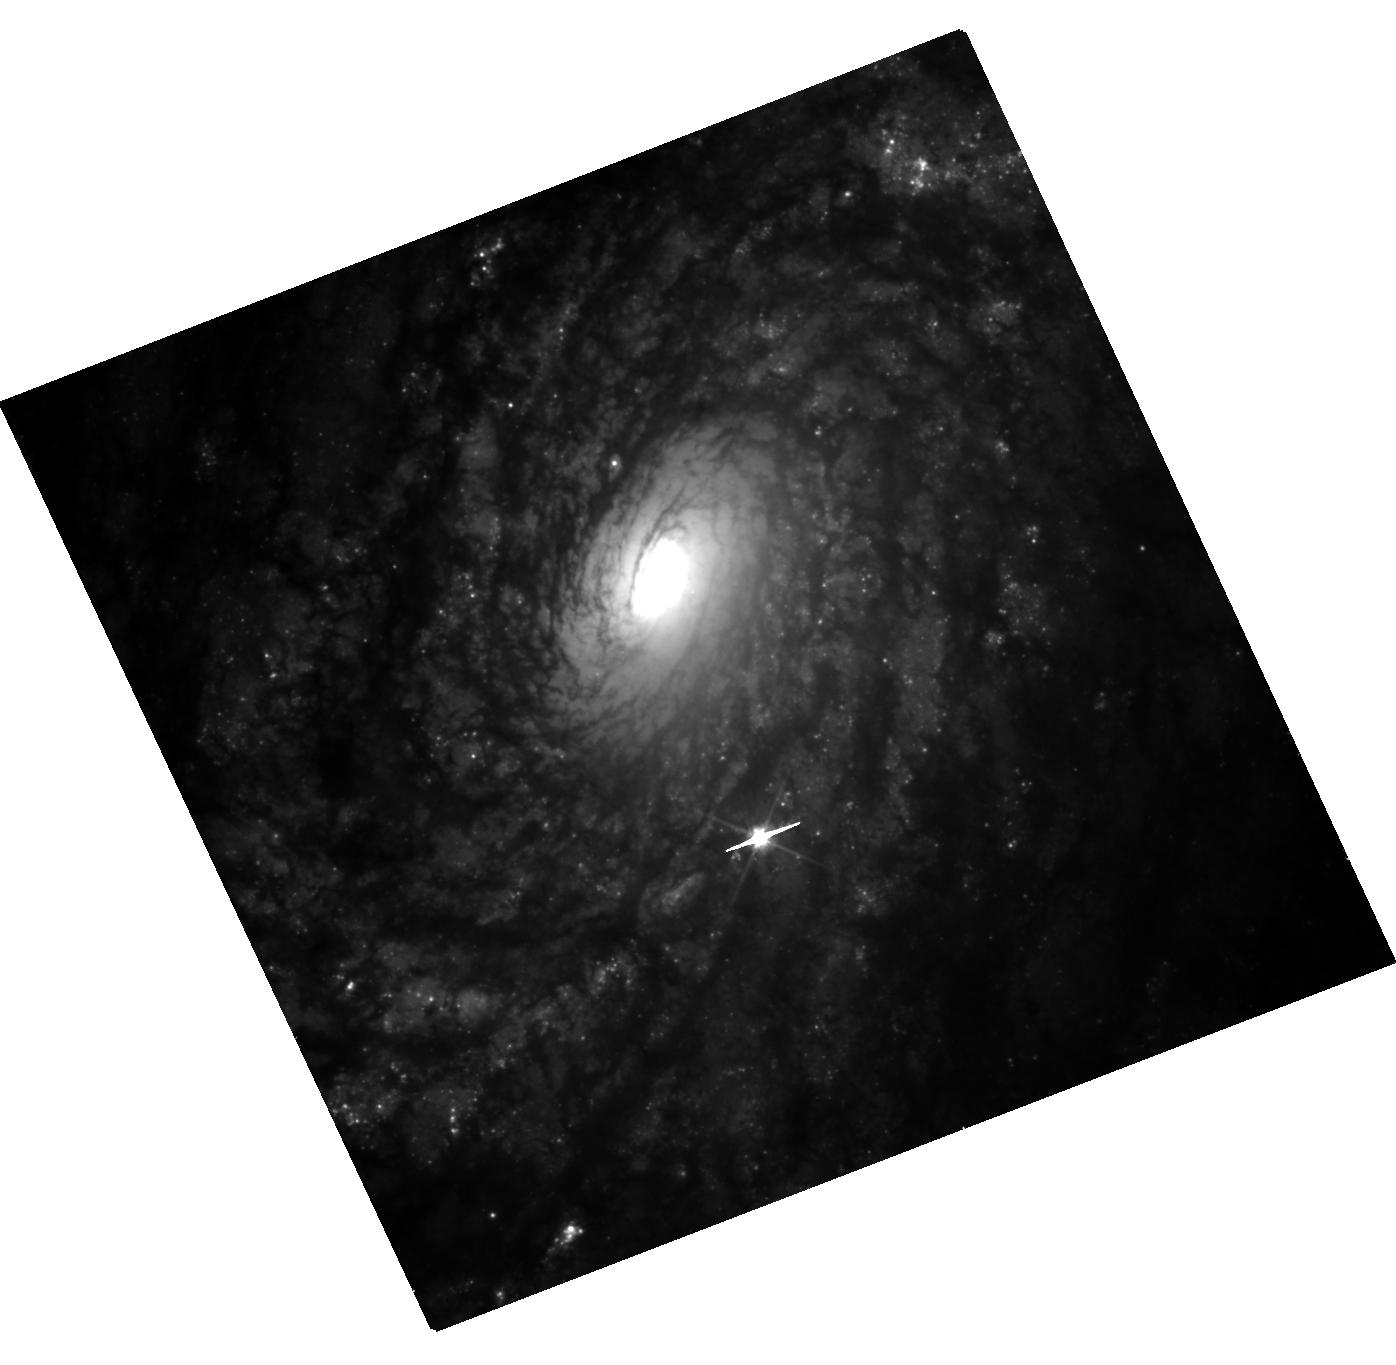
Target: SN2021J
Instrument: WFC3/UVIS
Filter: F555W
Exposure: 41 min
Observation ID: hst_17846_01_wfc3_uvis_f555w_ifgg01

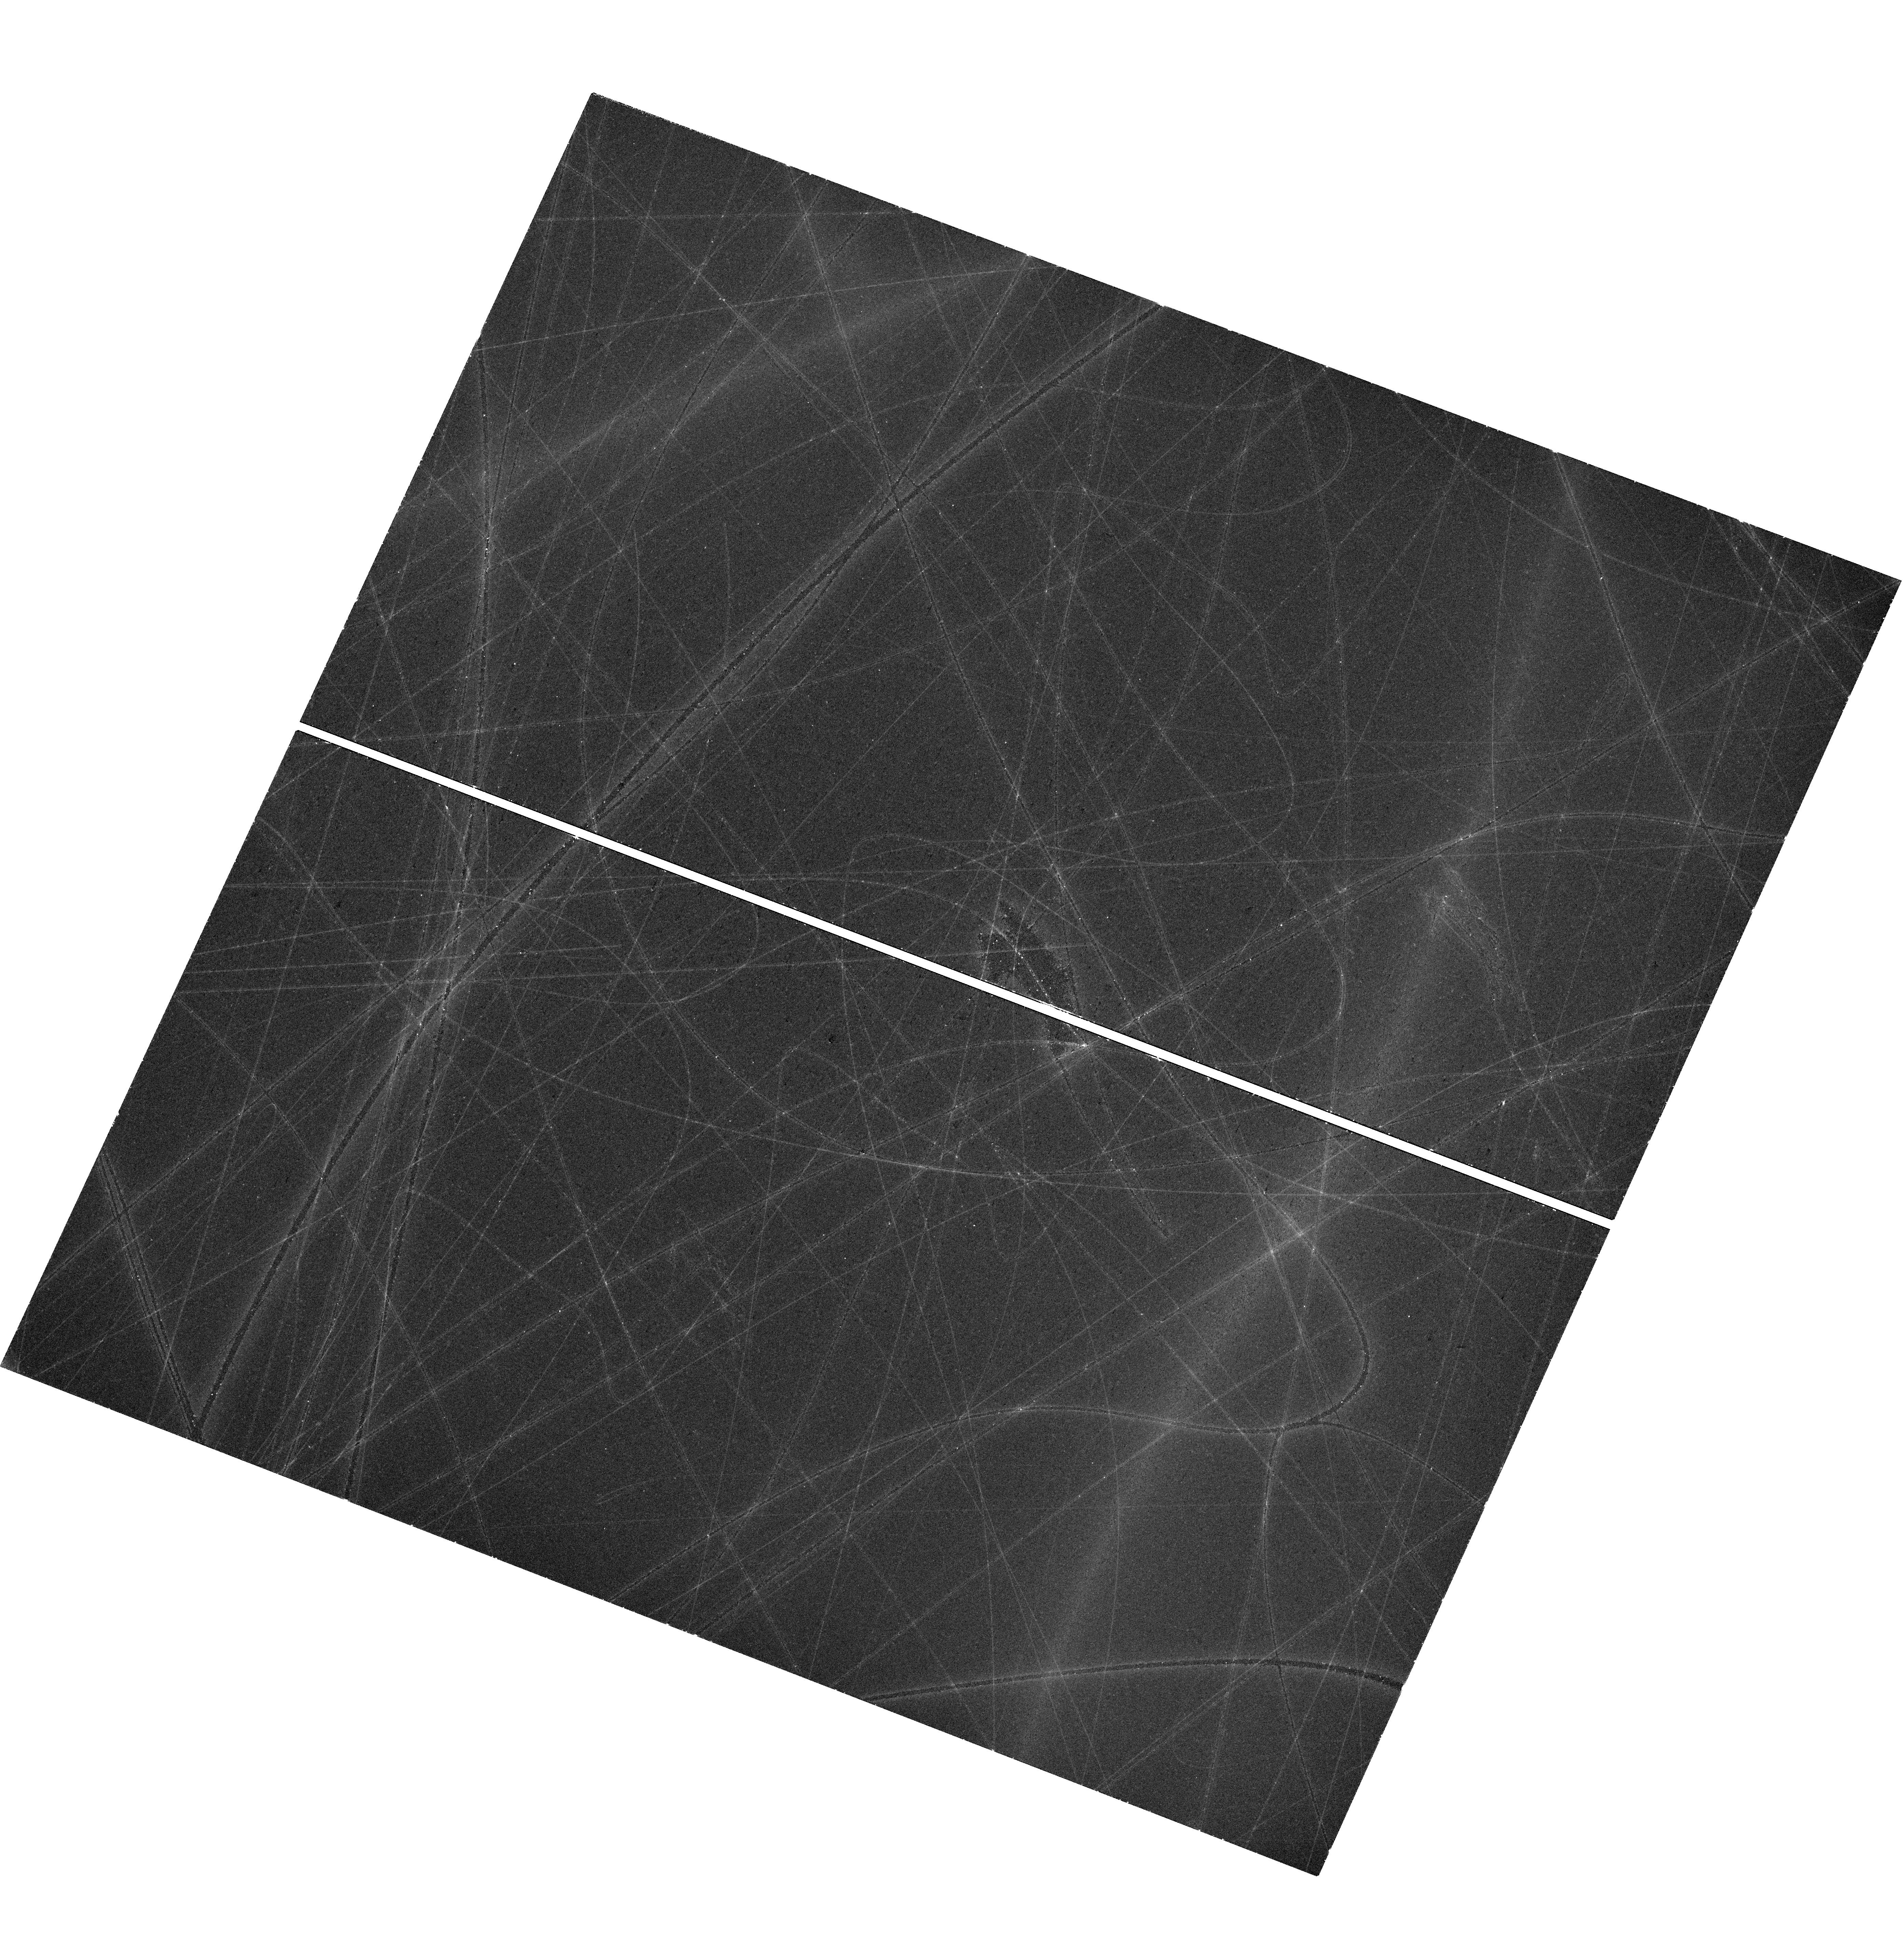
Target: SN2021HPR
Instrument: WFC3/UVIS
Filter: F555W
Exposure: 42 min
Observation ID: hst_17846_03_wfc3_uvis_f555w_ifgg03

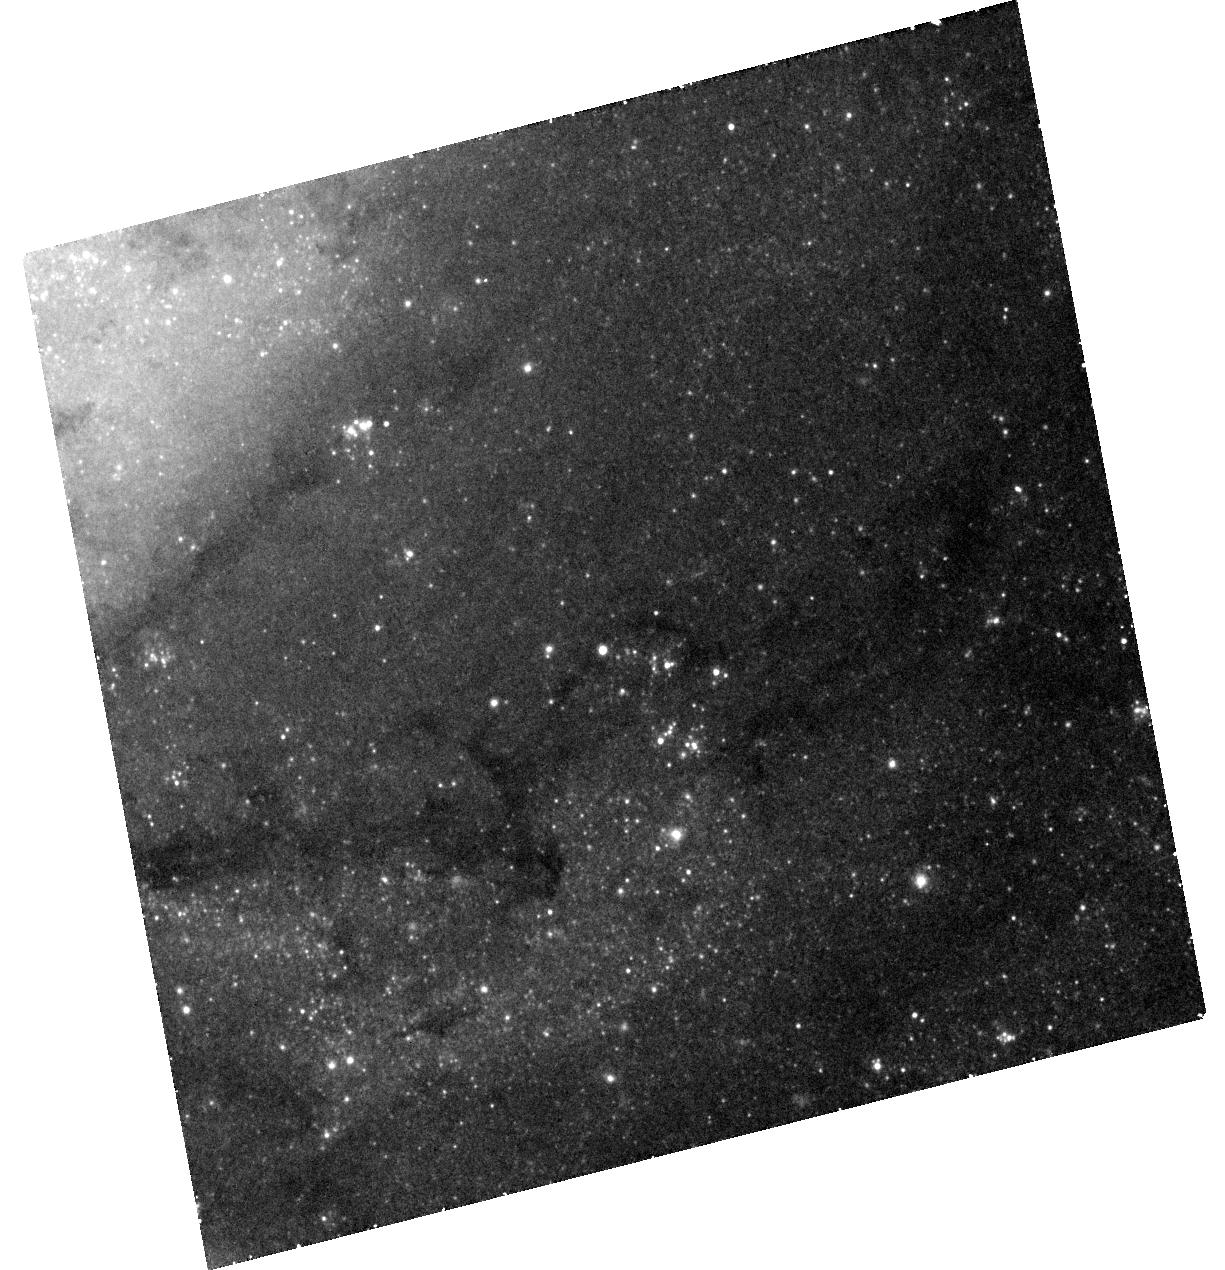
Target: SN2021AEFX
Instrument: WFC3/UVIS
Filter: F555W
Exposure: 42 min
Observation ID: hst_17846_10_wfc3_uvis_f555w_ifgg10

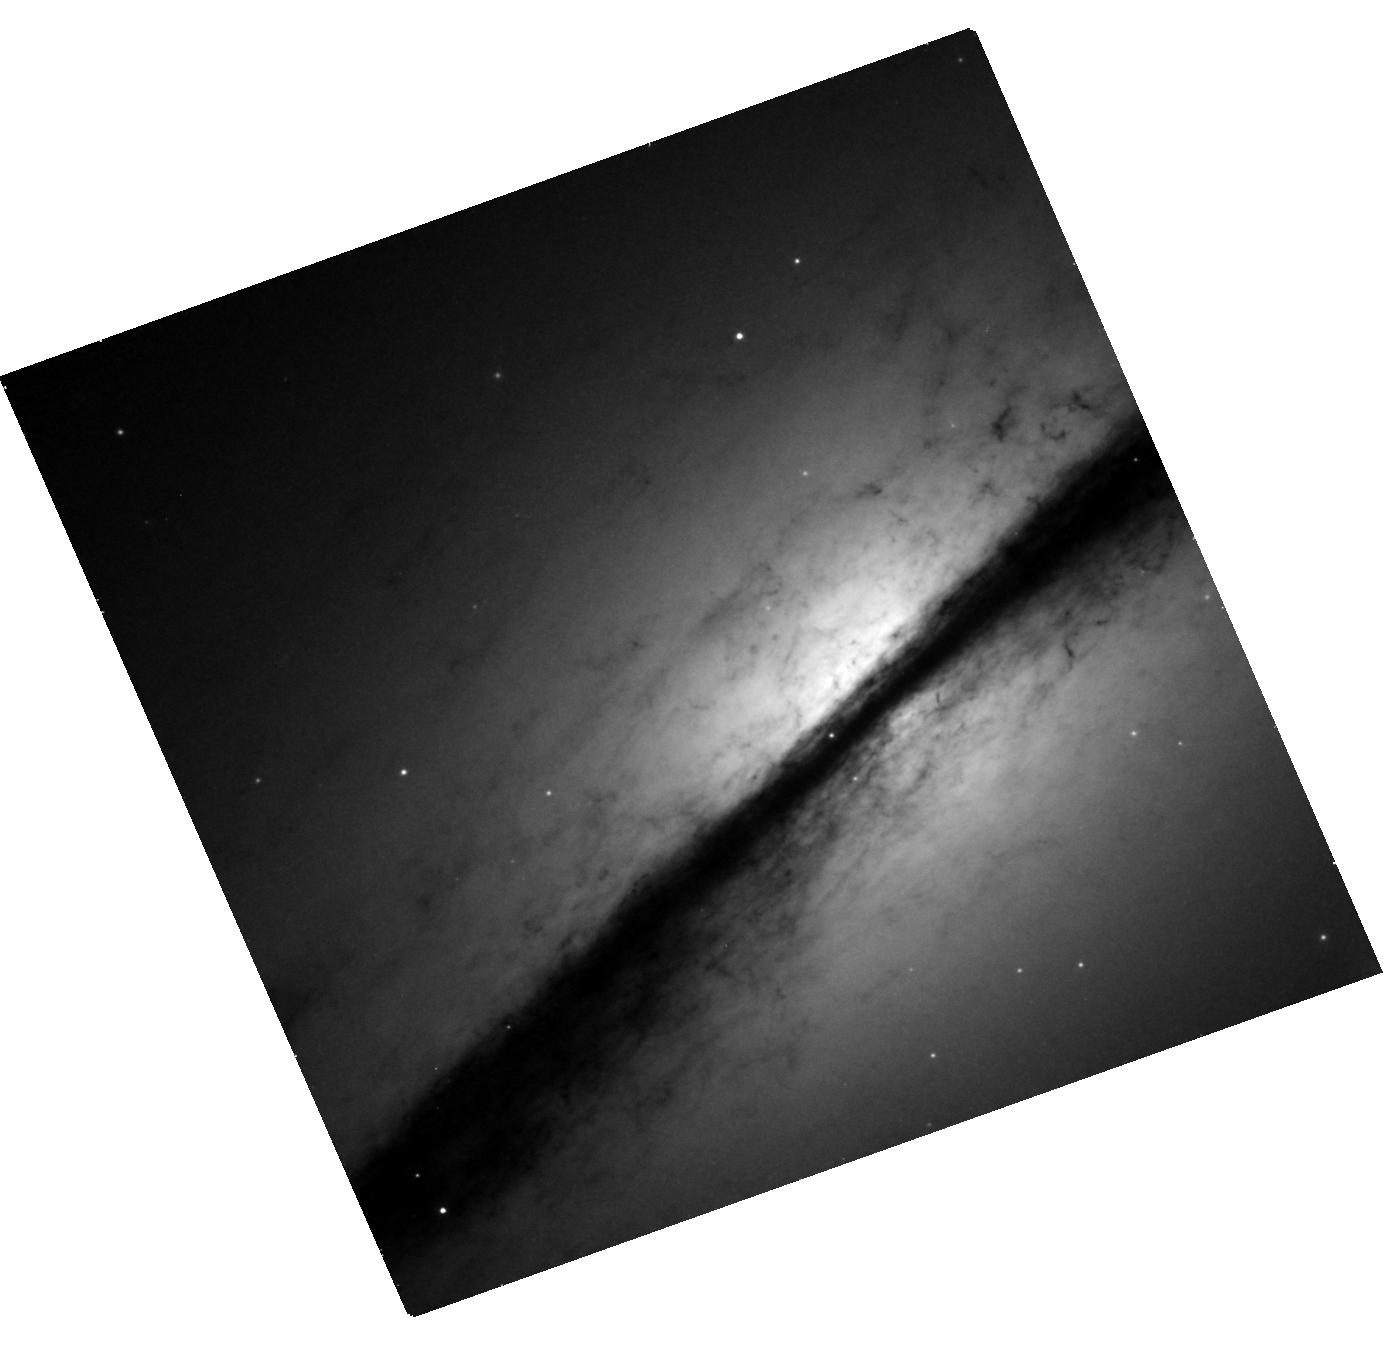
Target: SN2021RHU
Instrument: WFC3/UVIS
Filter: F555W
Exposure: 41 min
Observation ID: hst_17846_05_wfc3_uvis_f555w_ifgg05

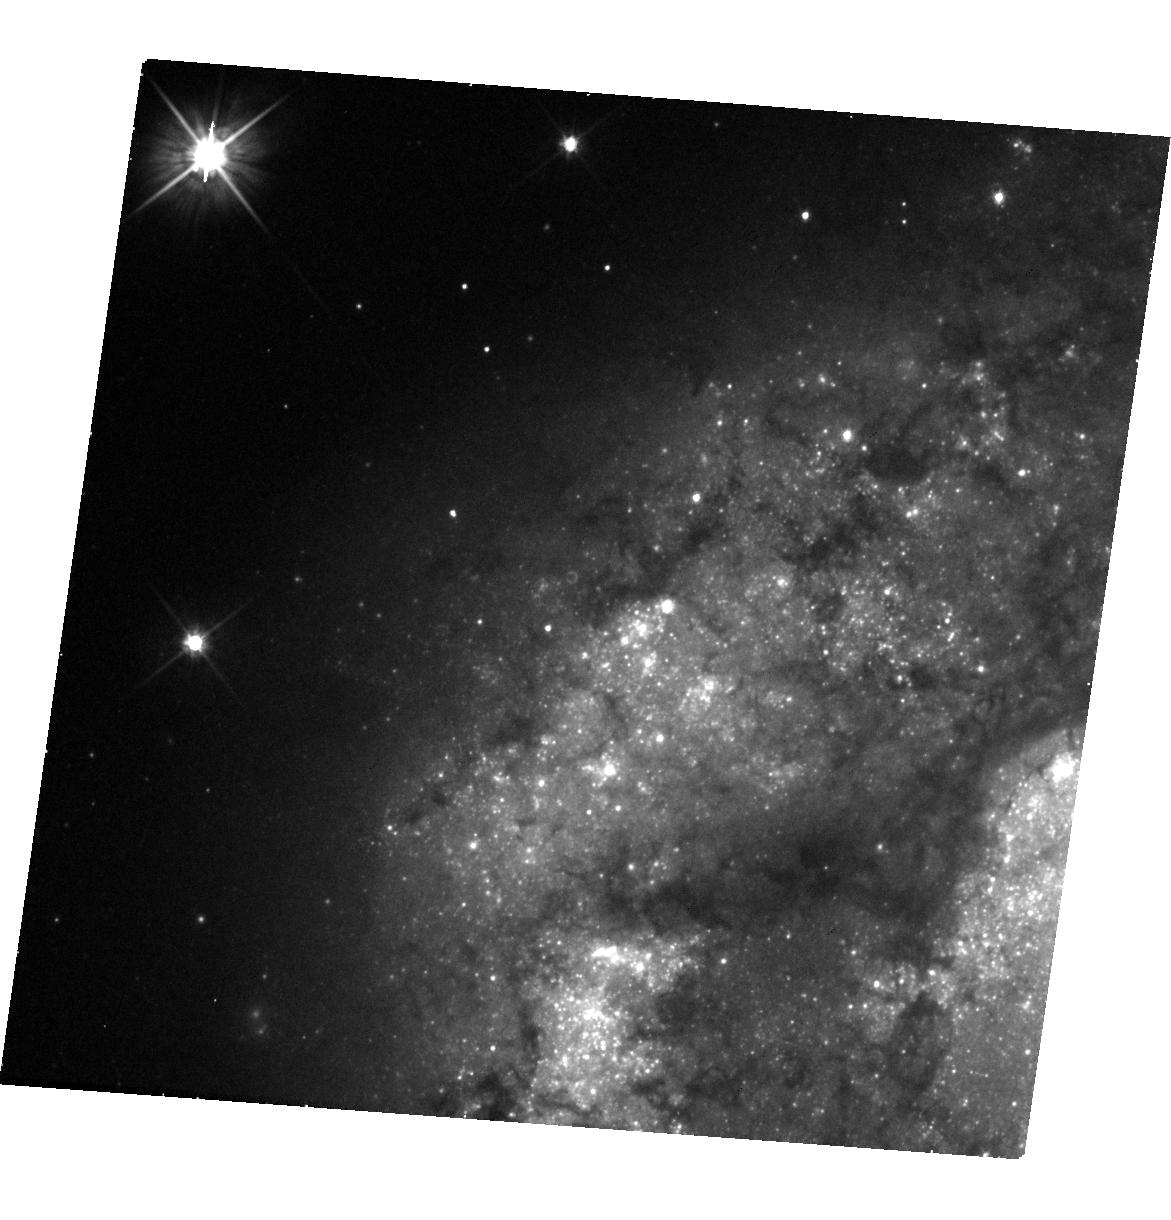
Target: SN2021TKM
Instrument: WFC3/UVIS
Filter: F555W
Exposure: 41 min
Observation ID: hst_17846_07_wfc3_uvis_f555w_ifgg07

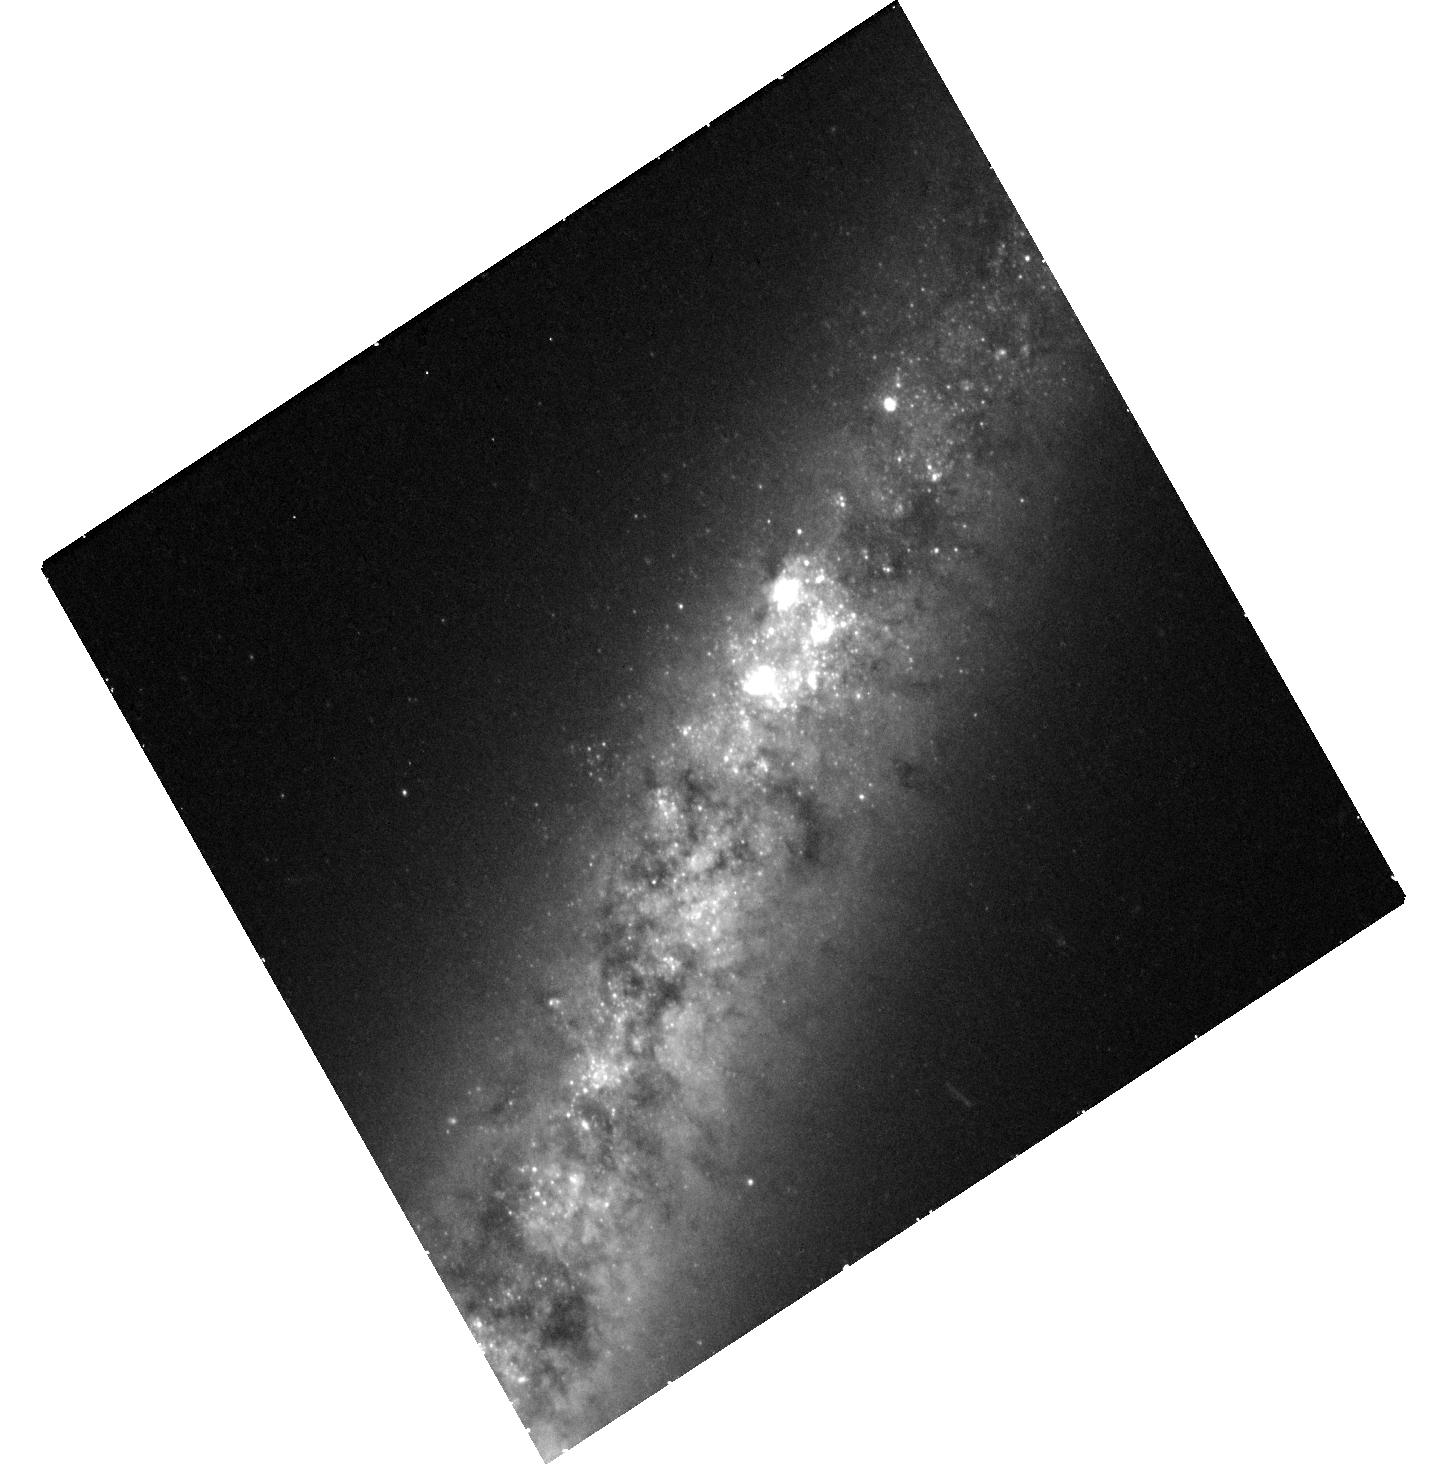
Target: SN2021HIZ
Instrument: WFC3/UVIS
Filter: F555W
Exposure: 40 min
Observation ID: hst_17846_02_wfc3_uvis_f555w_ifgg02

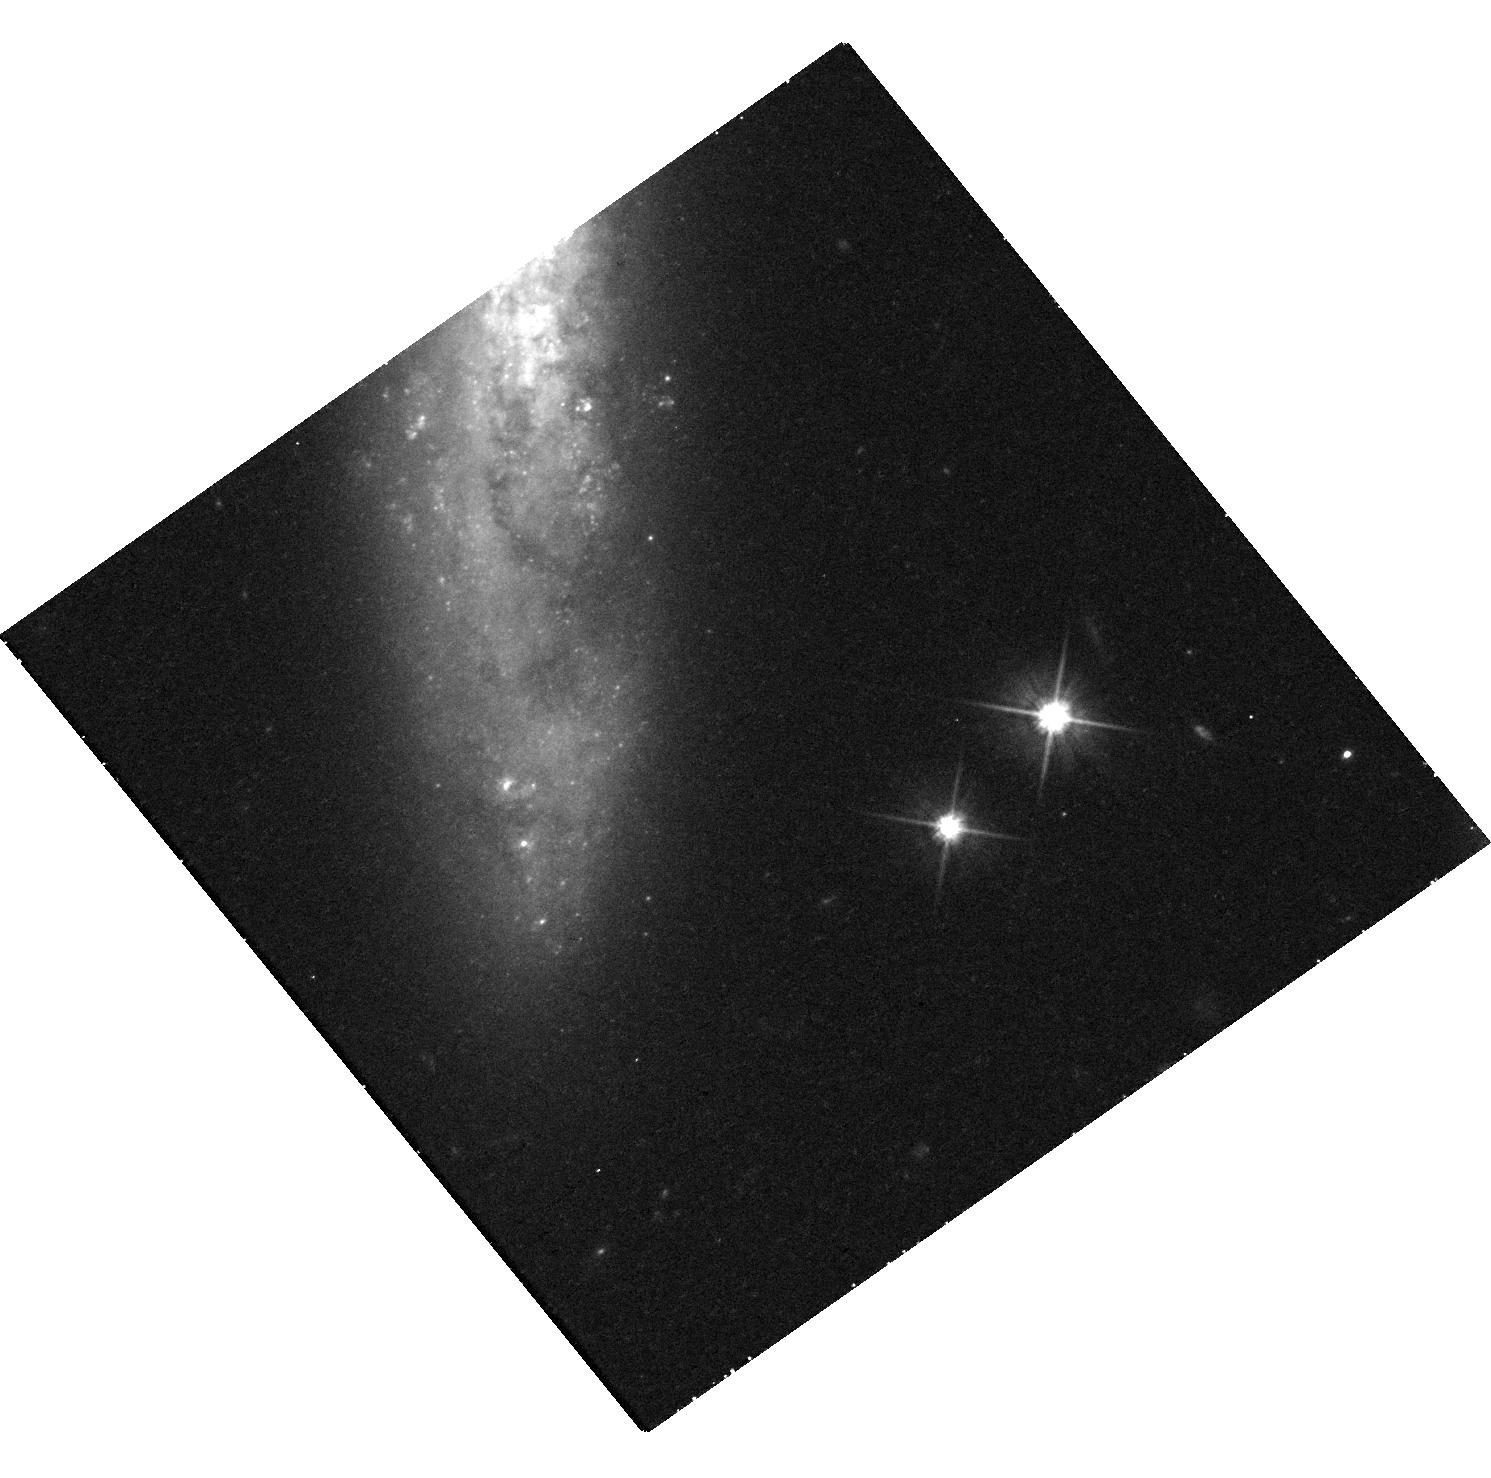
Target: SN2021XJU
Instrument: WFC3/UVIS
Filter: F555W
Exposure: 42 min
Observation ID: hst_17846_08_wfc3_uvis_f555w_ifgg08

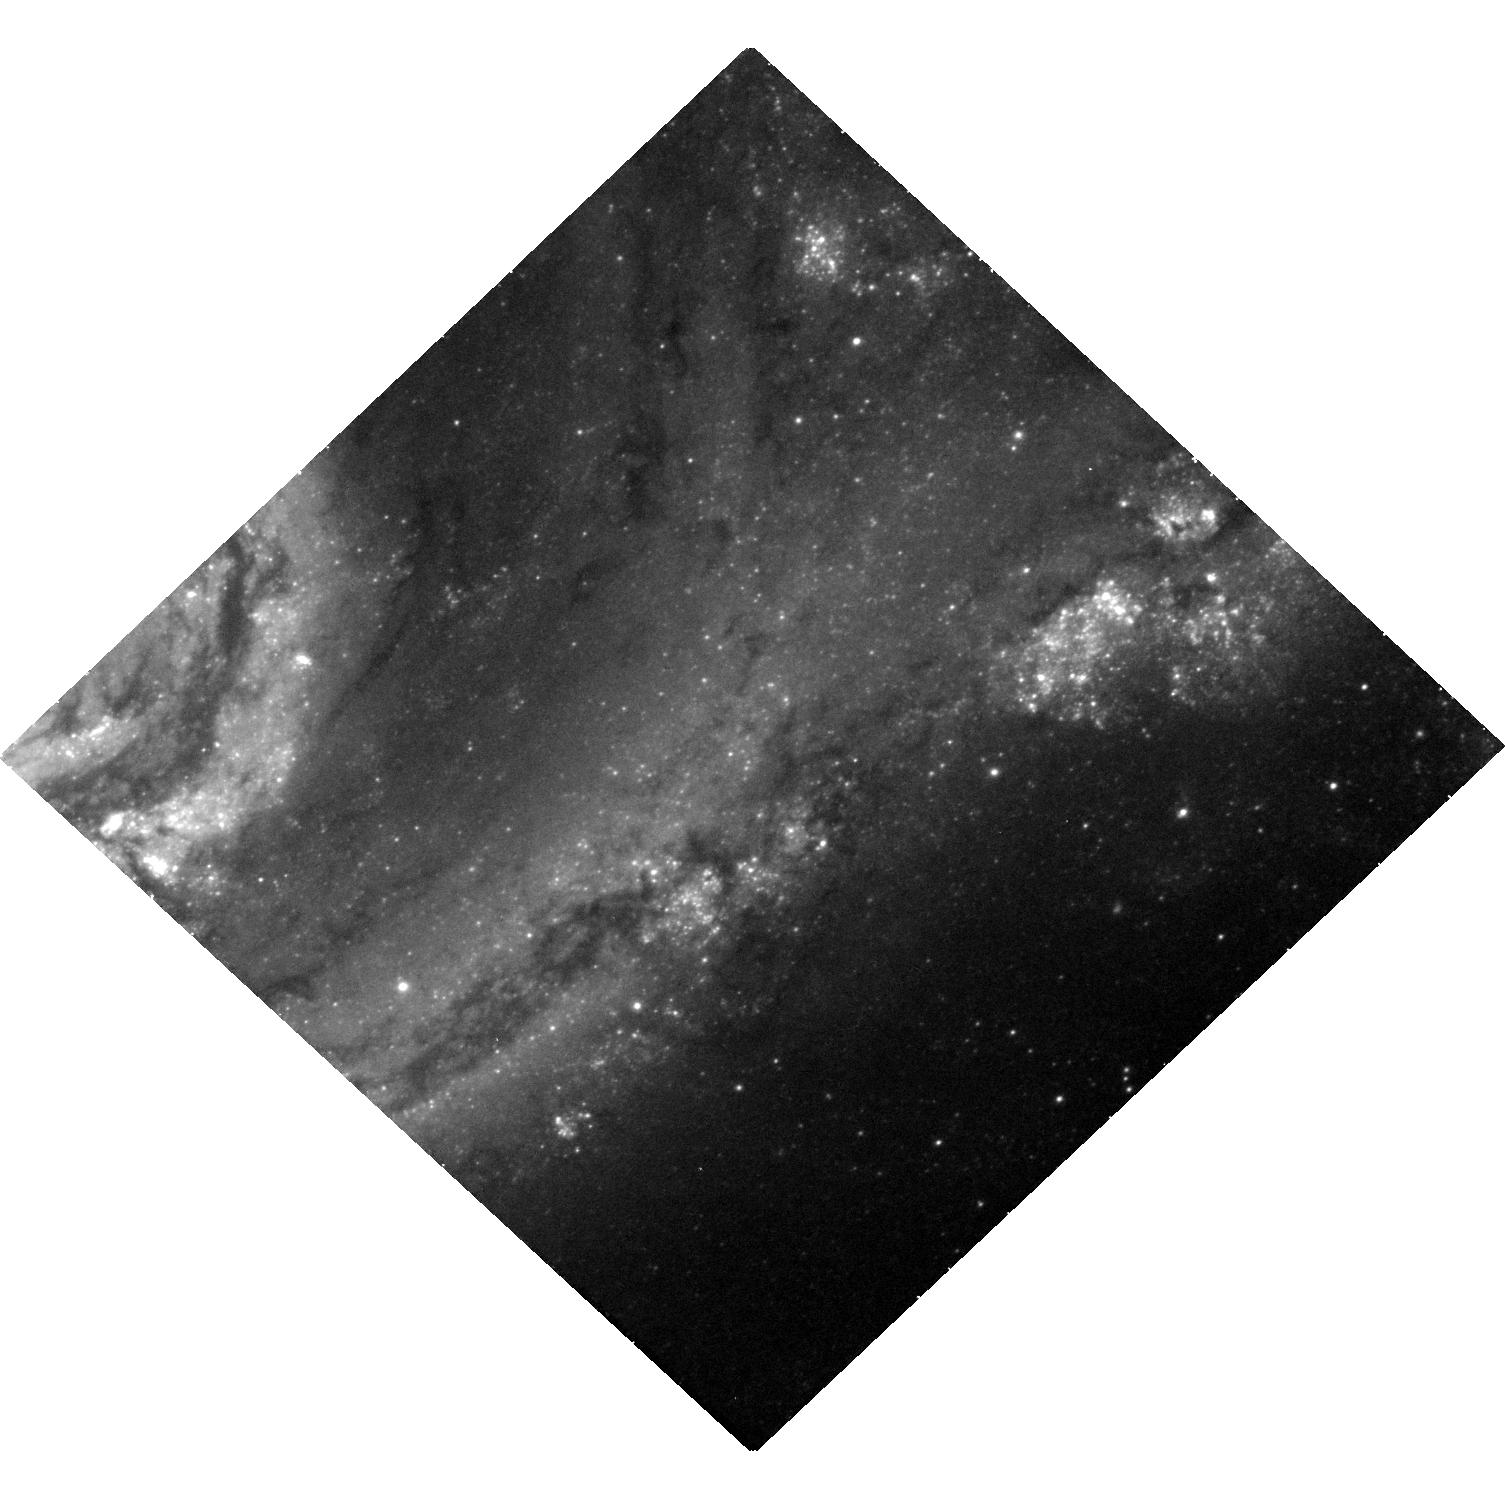
Target: SN2021PFS
Instrument: WFC3/UVIS
Filter: F555W
Exposure: 41 min
Observation ID: hst_17846_04_wfc3_uvis_f555w_ifgg04

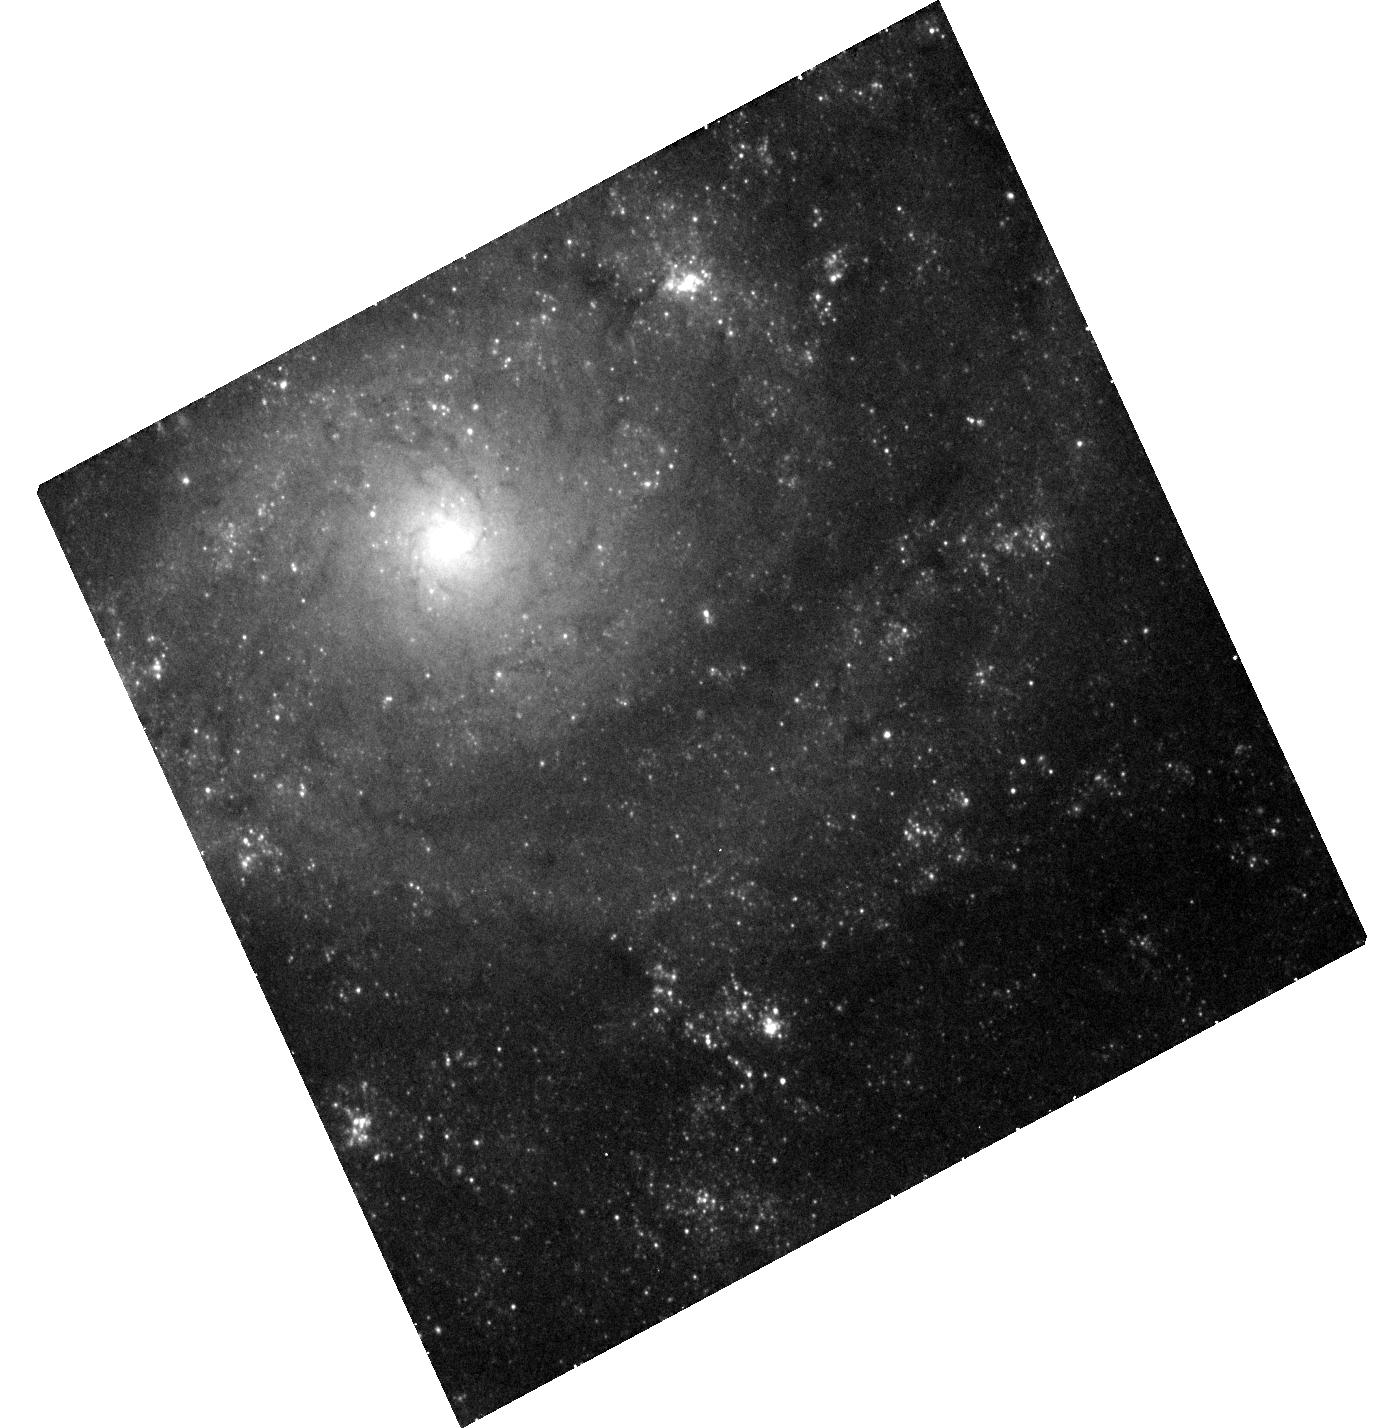
Target: SN2021SMJ
Instrument: WFC3/UVIS
Filter: F555W
Exposure: 41 min
Observation ID: hst_17846_06_wfc3_uvis_f555w_ifgg06

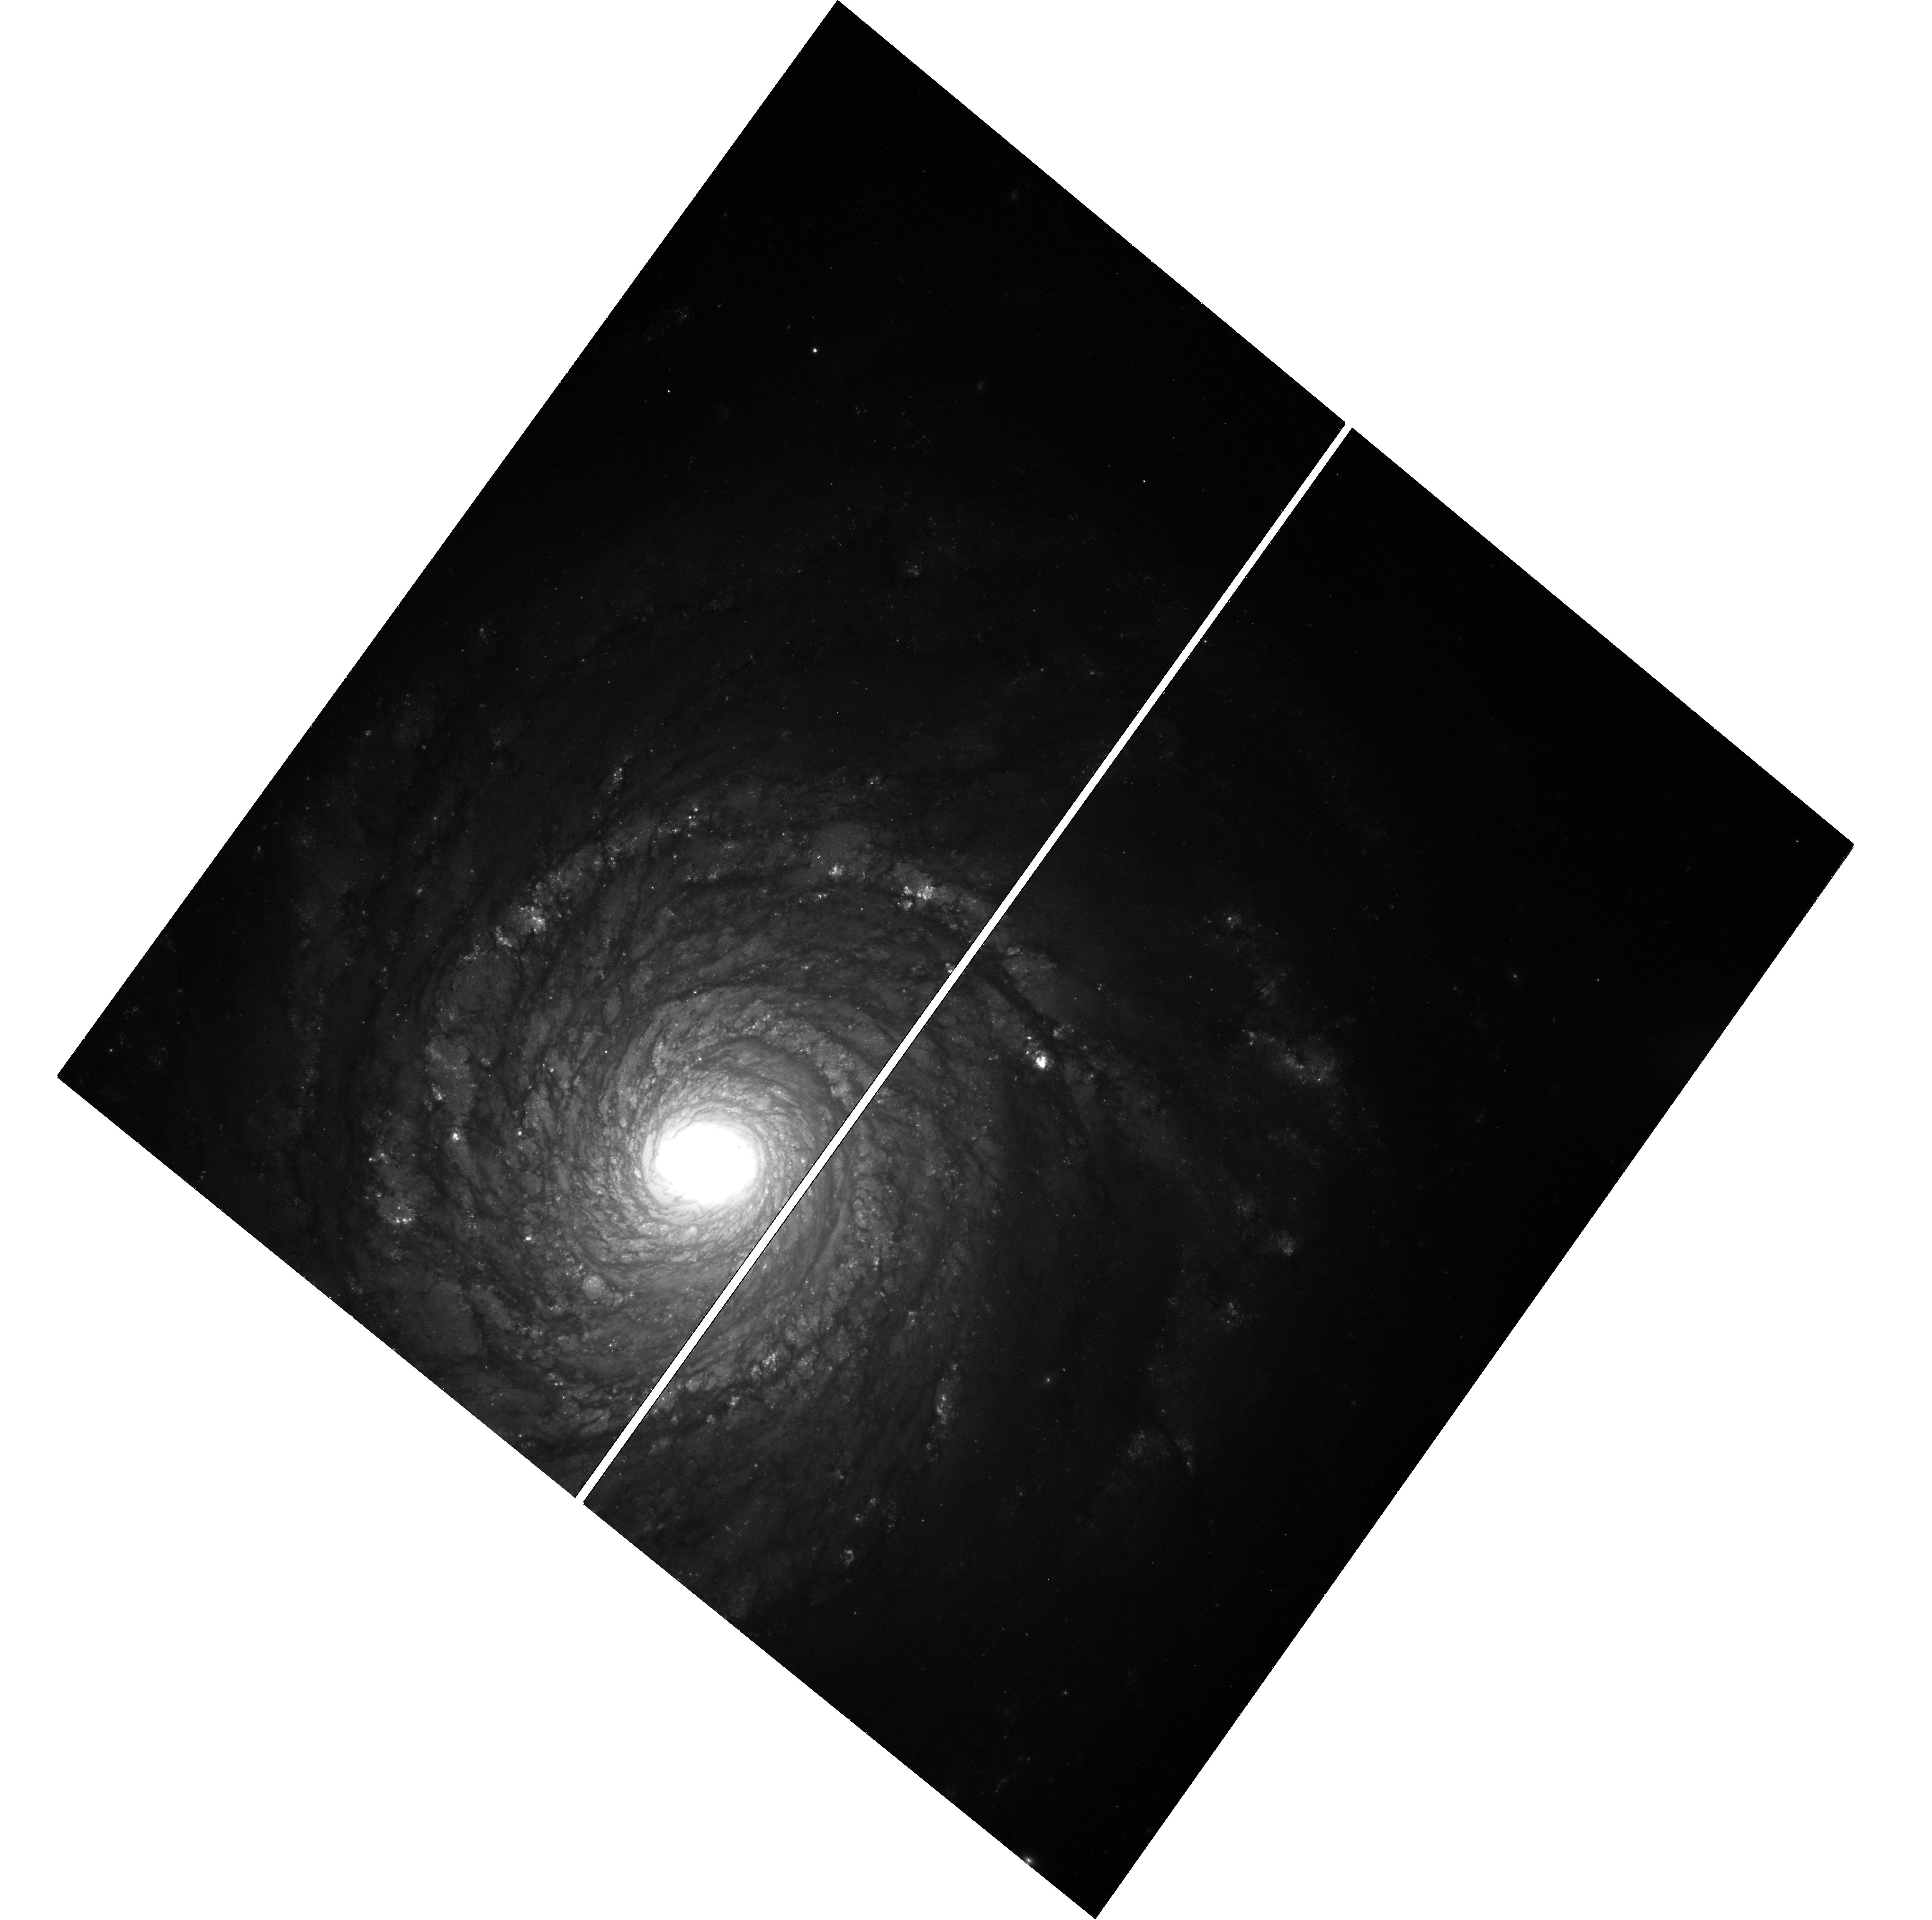
Target: SN2021HPR
Instrument: WFC3/UVIS
Filter: F555W
Exposure: 42 min
Observation ID: hst_17846_11_wfc3_uvis_f555w_ifgg11

Tripling the sample of late-time Type Ia supernovae (PI: Graur, Or)

Type Ia supernovae (SNe Ia) have long been used as standard candles to measure extragalactic distances and cosmological parameters. SNe Ia are portrayed as a homogeneous class, but there are actually several subtypes. Even the "normal" SNe Ia used for cosmology may not be homogeneous. Recently, the optical light curves of SNe Ia have been shown to slow down, relative to their earlier decline rate, at >800 days after explosion. Moreover, more luminous SNe Ia may slow down faster than less luminous objects. This correlation, which recalls the peak-light stretch-luminosity relation used to standardize SNe Ia, also hints at the existence of several production channels for normal SNe Ia, as no single explosion model can produce the full range of late-time light curves. But this new correlation is based on just 6 objects. We ask for 67 WFC3/UVIS orbits (with the F438W, F555W, and F814W filters) spread over Cycles 30-32 to observe 12 SNe Ia when they are 600-1200 days old. By tripling the sample of late-time SNe Ia, we will prove the existence of the new stretch-luminosity correlation at a significance of >5-sigma. The impact on SN cosmology will be twofold. First, a new stretch-luminosity correlation could further standardize SNe Ia and reduce systematic uncertainties. Second, strong evidence for the existence of multiple production channels for normal SNe Ia would force cosmologists to revisit their use of SNe Ia as a monolithic class. This experiment is time critical. Every year, on average, <5 SNe Ia can be used for this experiment. We are lucky to have 12 targets to work with this year; this chance may not come again during HST's remaining lifetime.